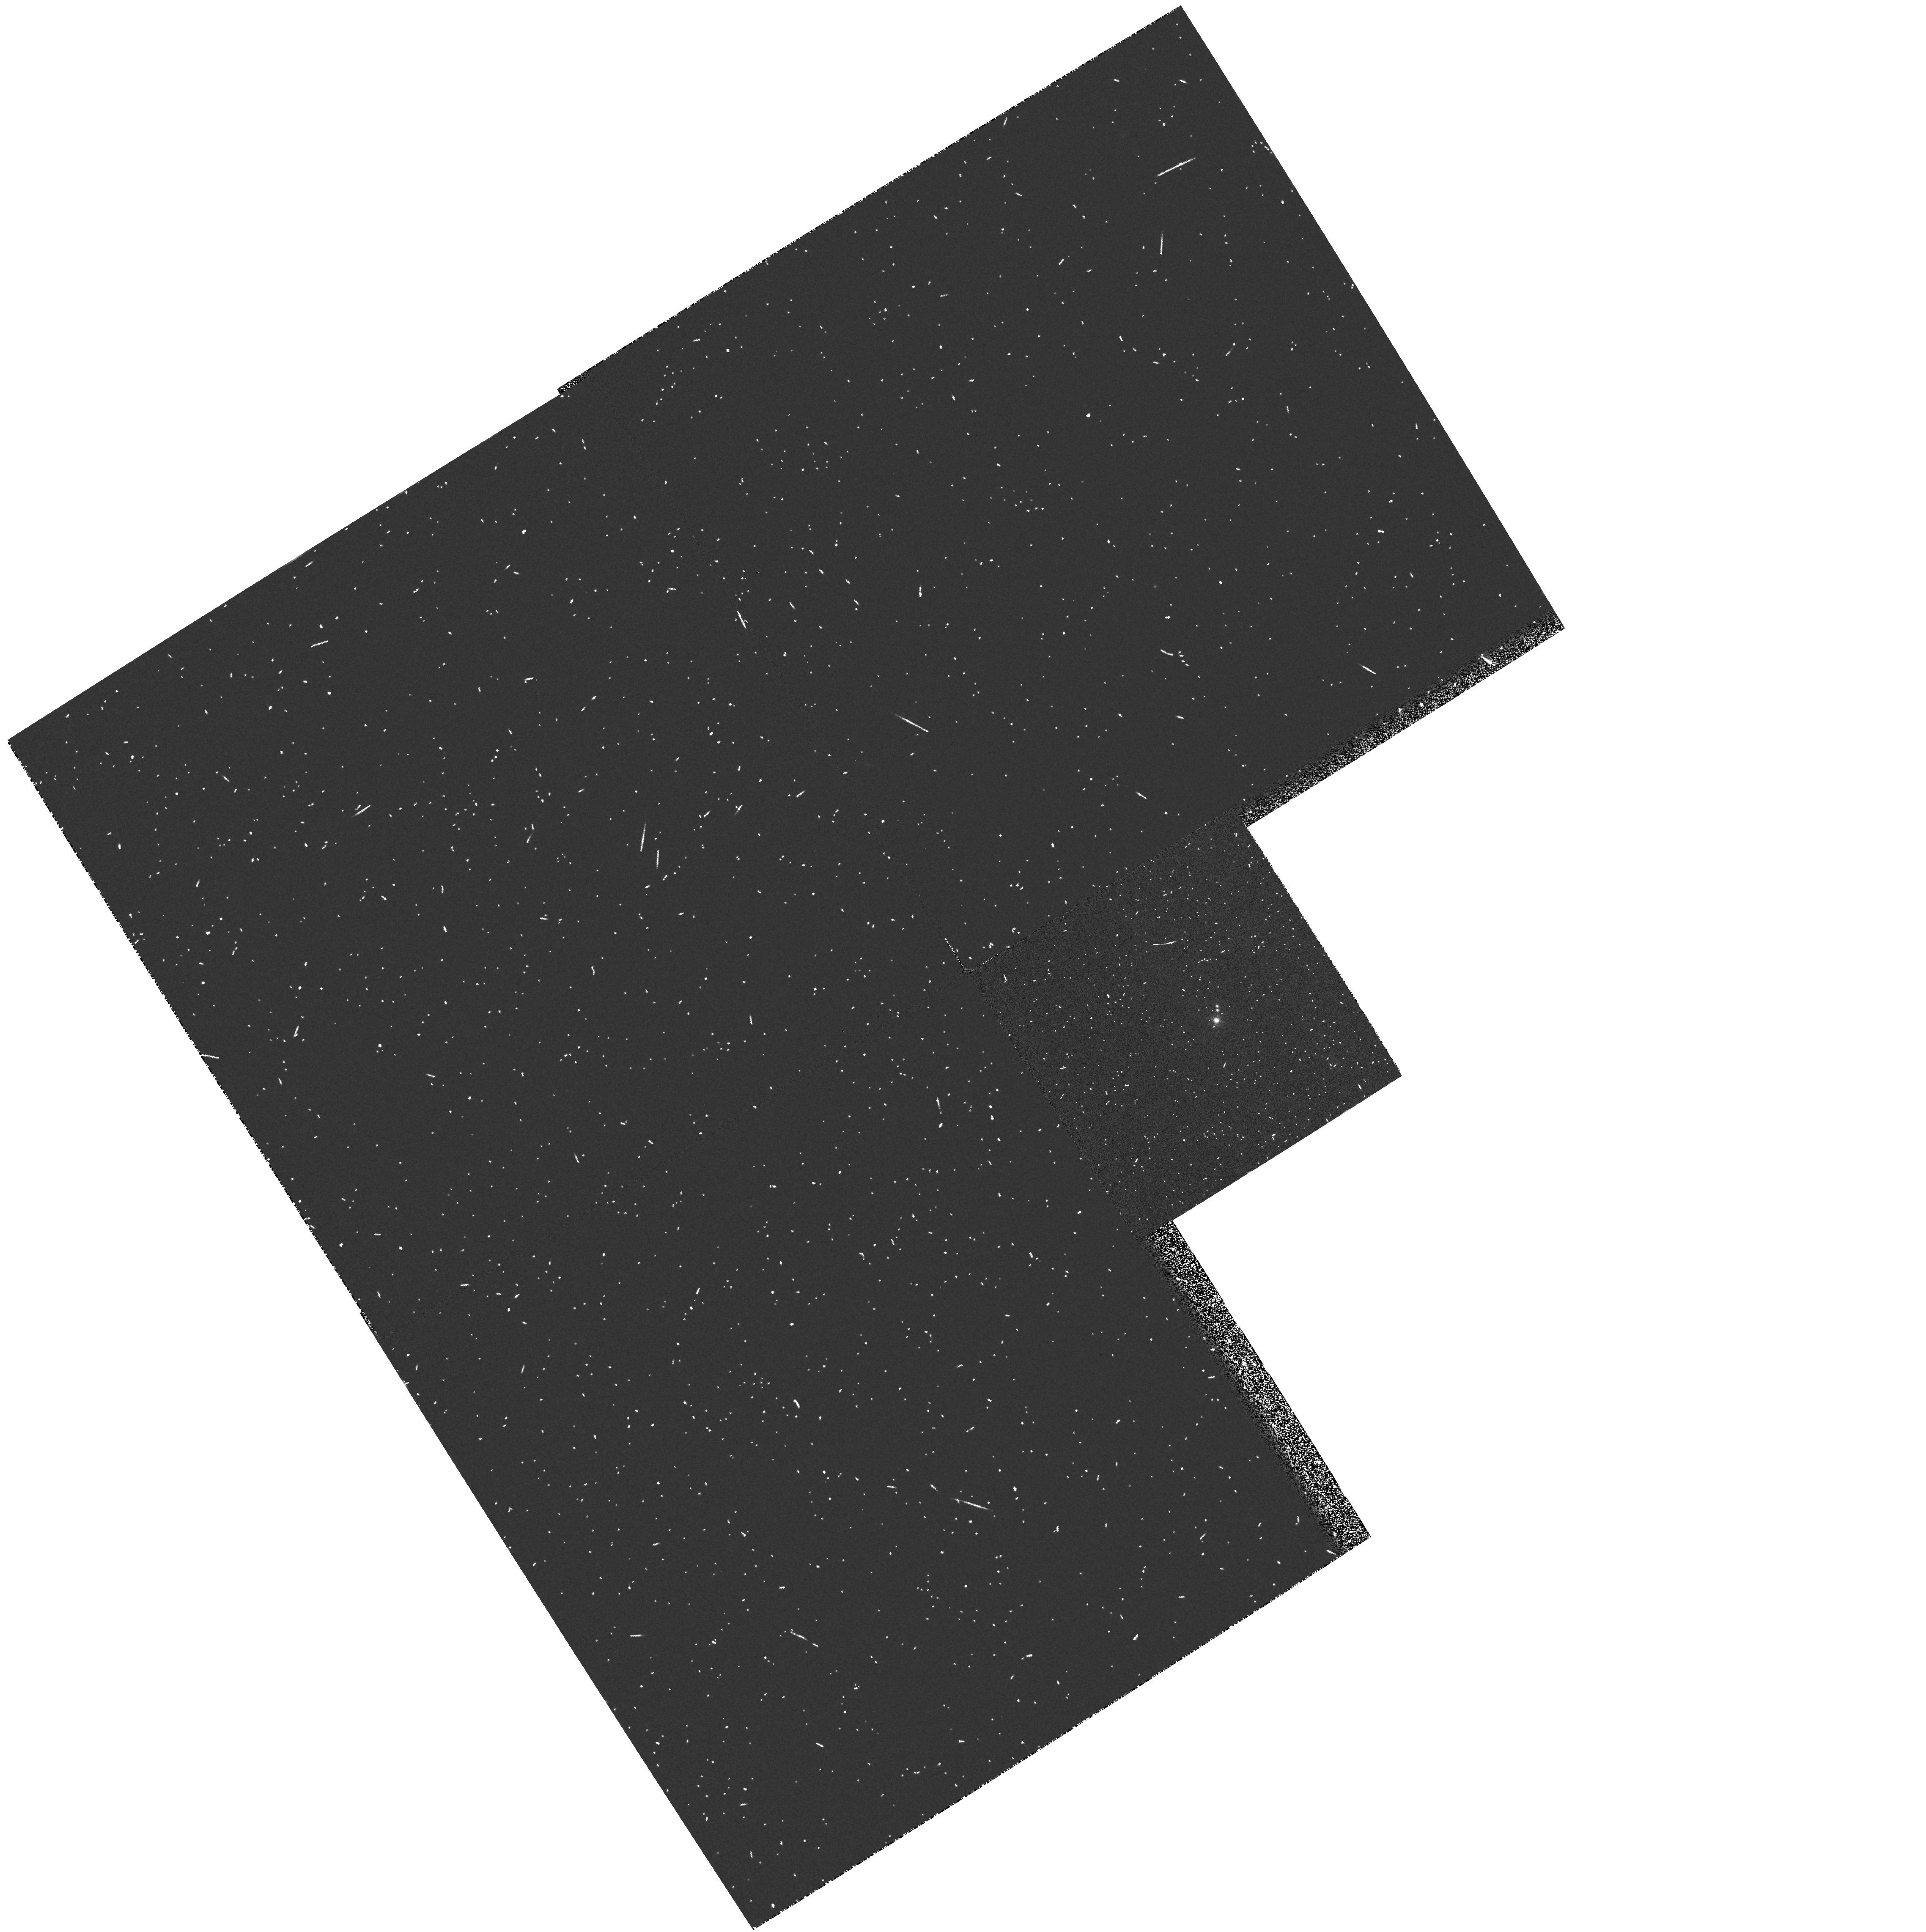
Target: LHS1070
Instrument: WFPC2/PC
Filter: F673N
Exposure: 3 min
Observation ID: hst_6050_01_wfpc2_pc_f673n_u2r001

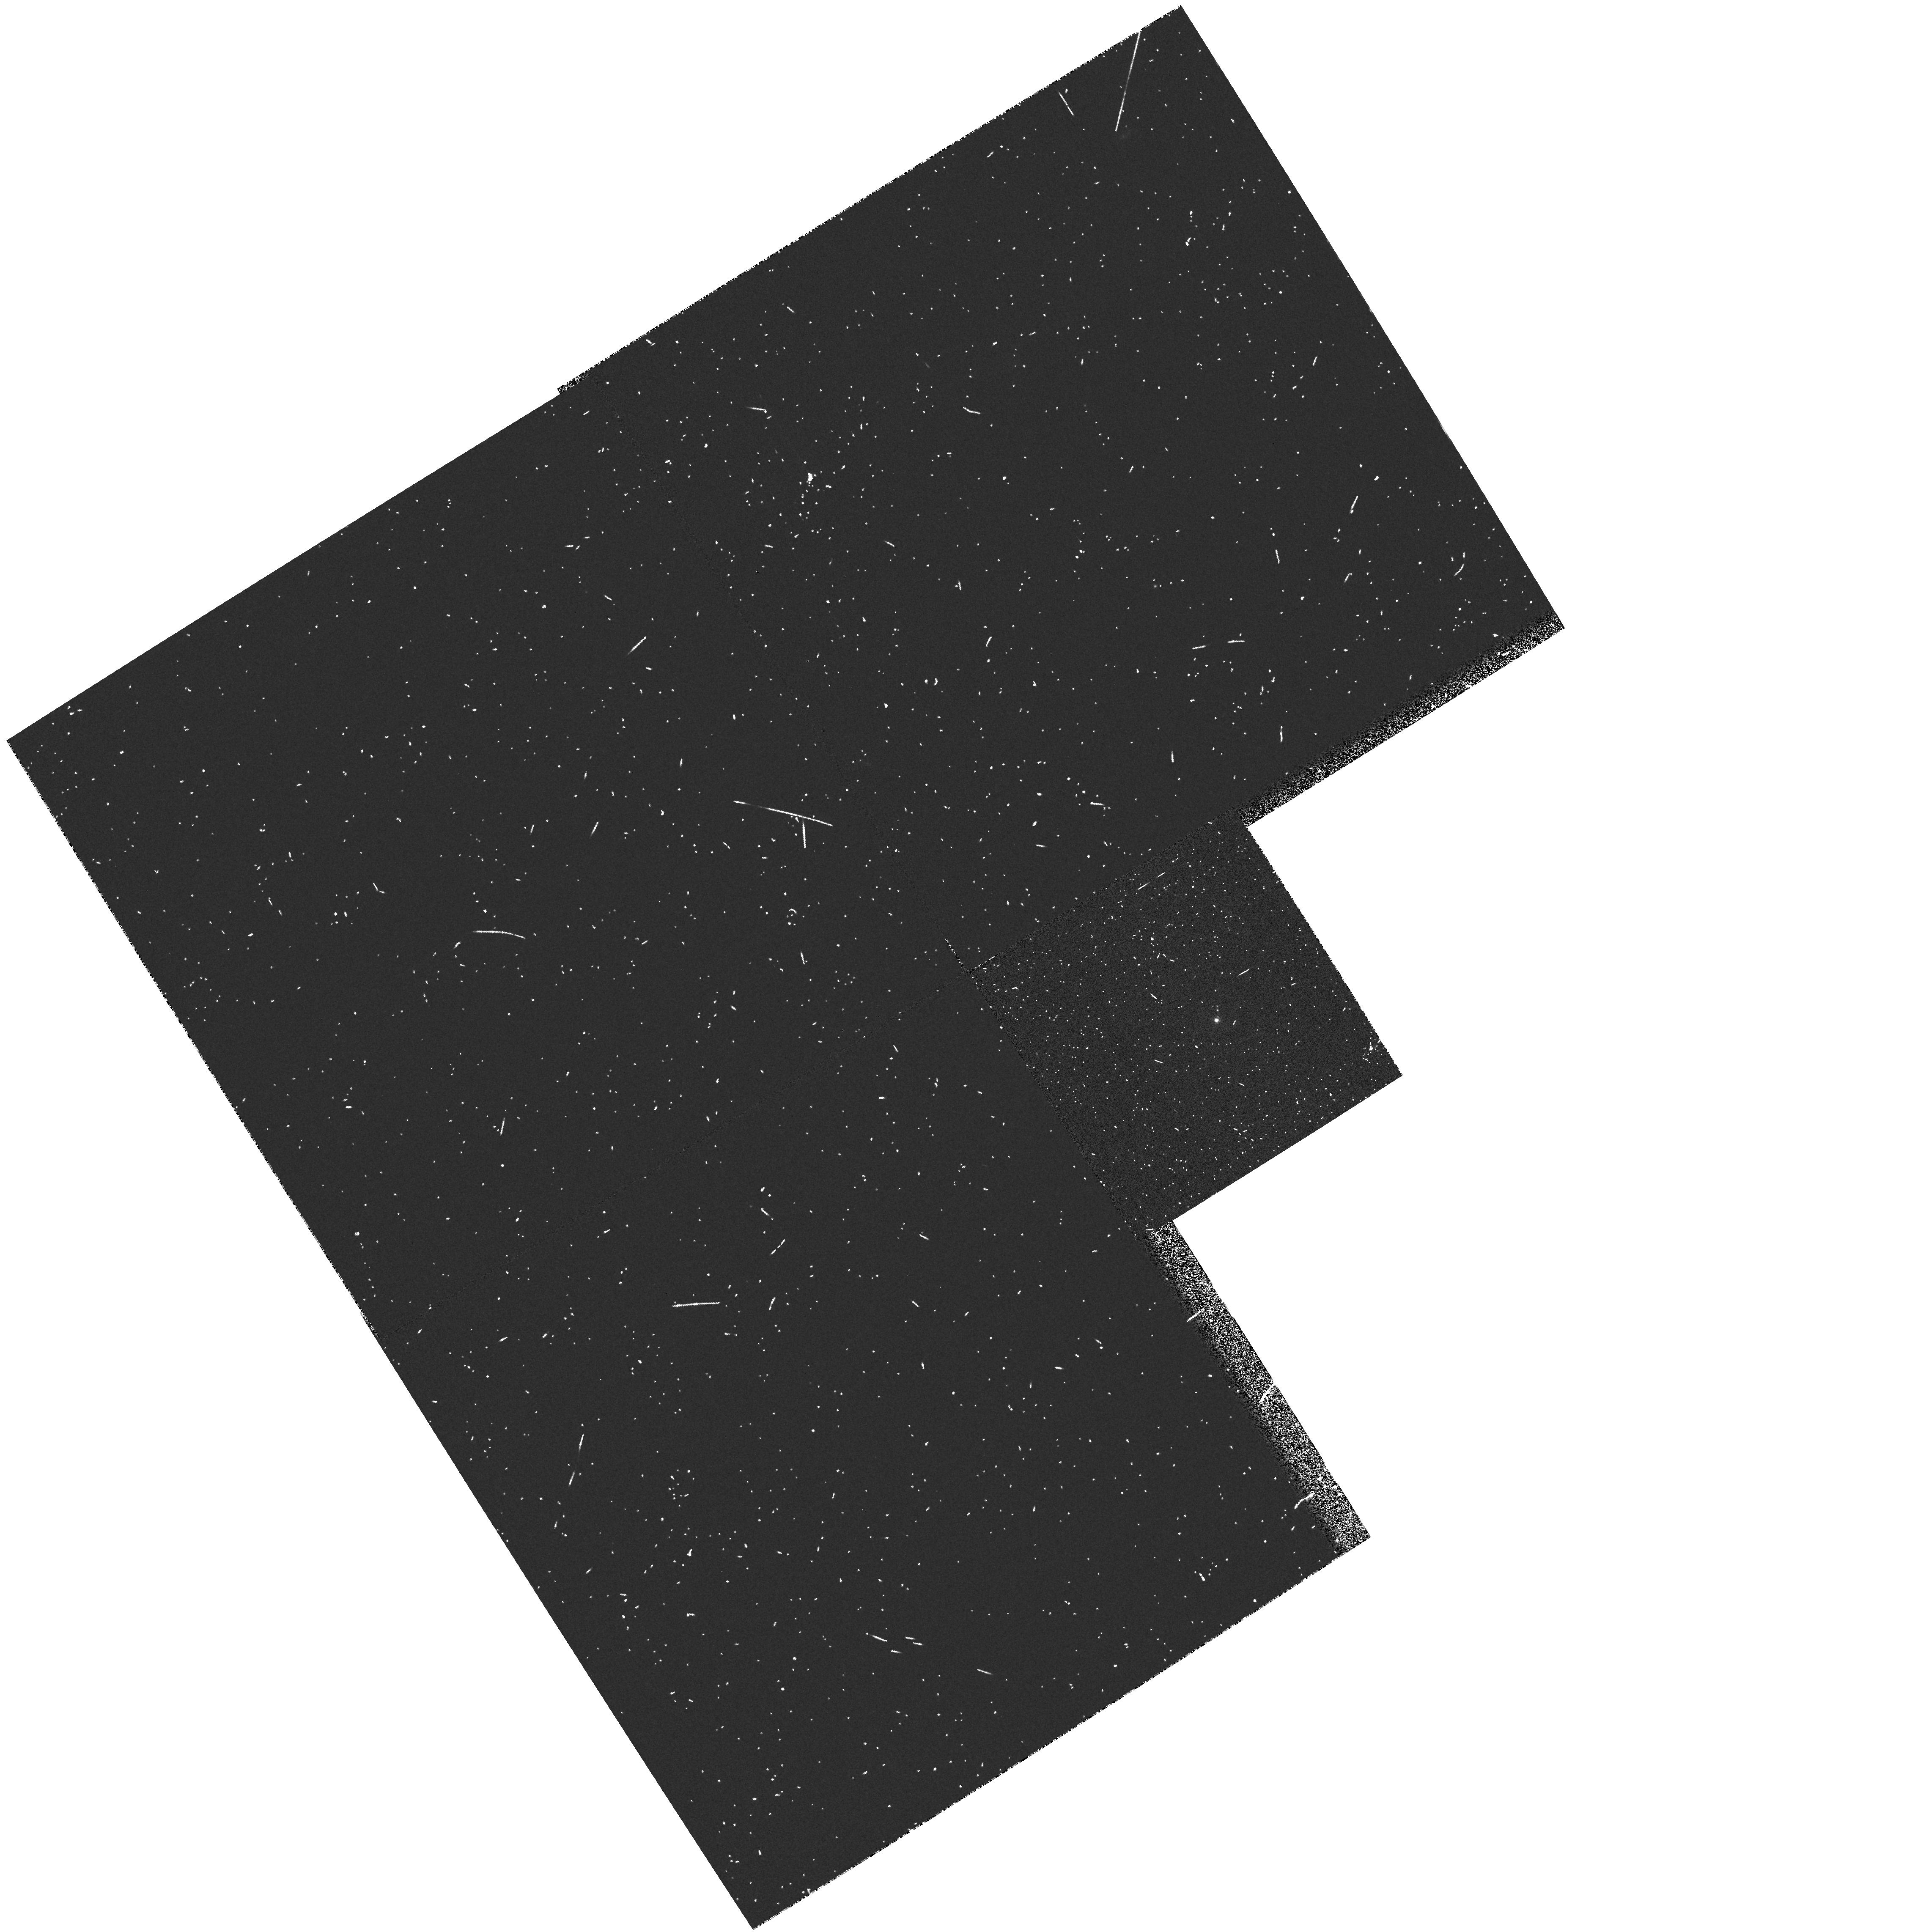
Target: LHS1070
Instrument: WFPC2/PC
Filter: F439W
Exposure: 6 min
Observation ID: hst_6050_01_wfpc2_pc_f439w_u2r001

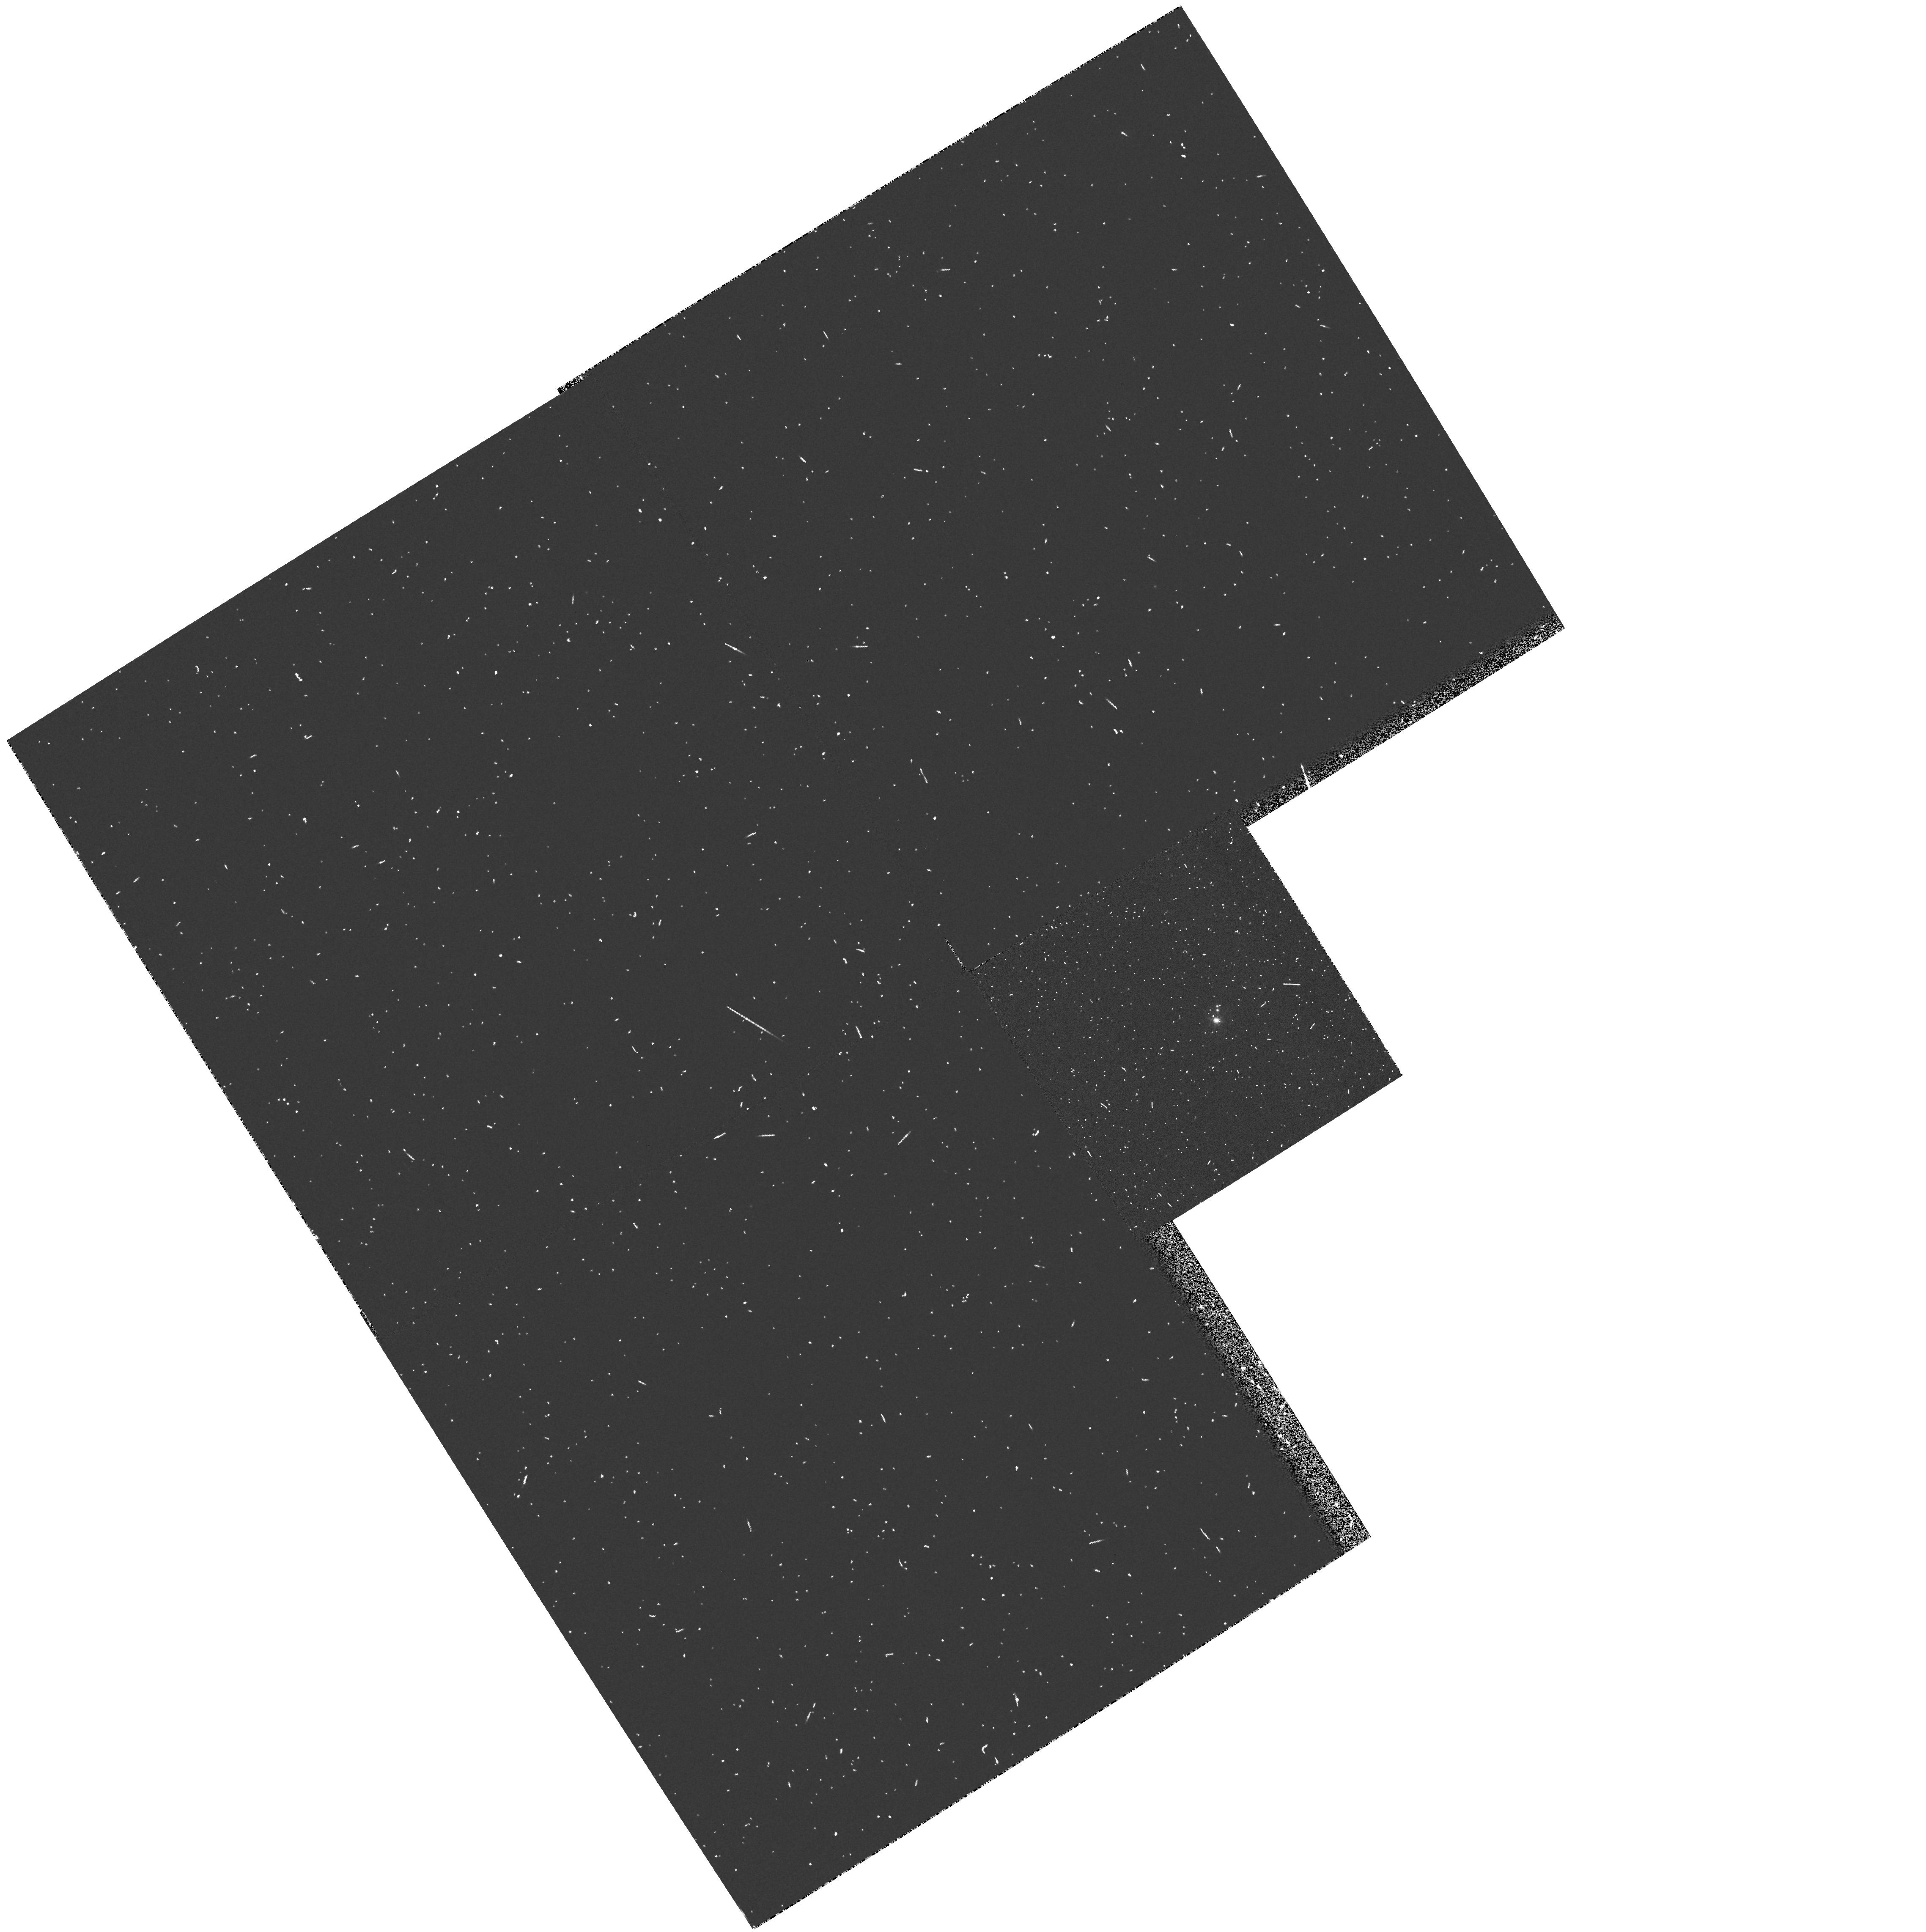
Target: LHS1070
Instrument: WFPC2/PC
Filter: F658N
Exposure: 5 min
Observation ID: hst_6050_01_wfpc2_pc_f658n_u2r001

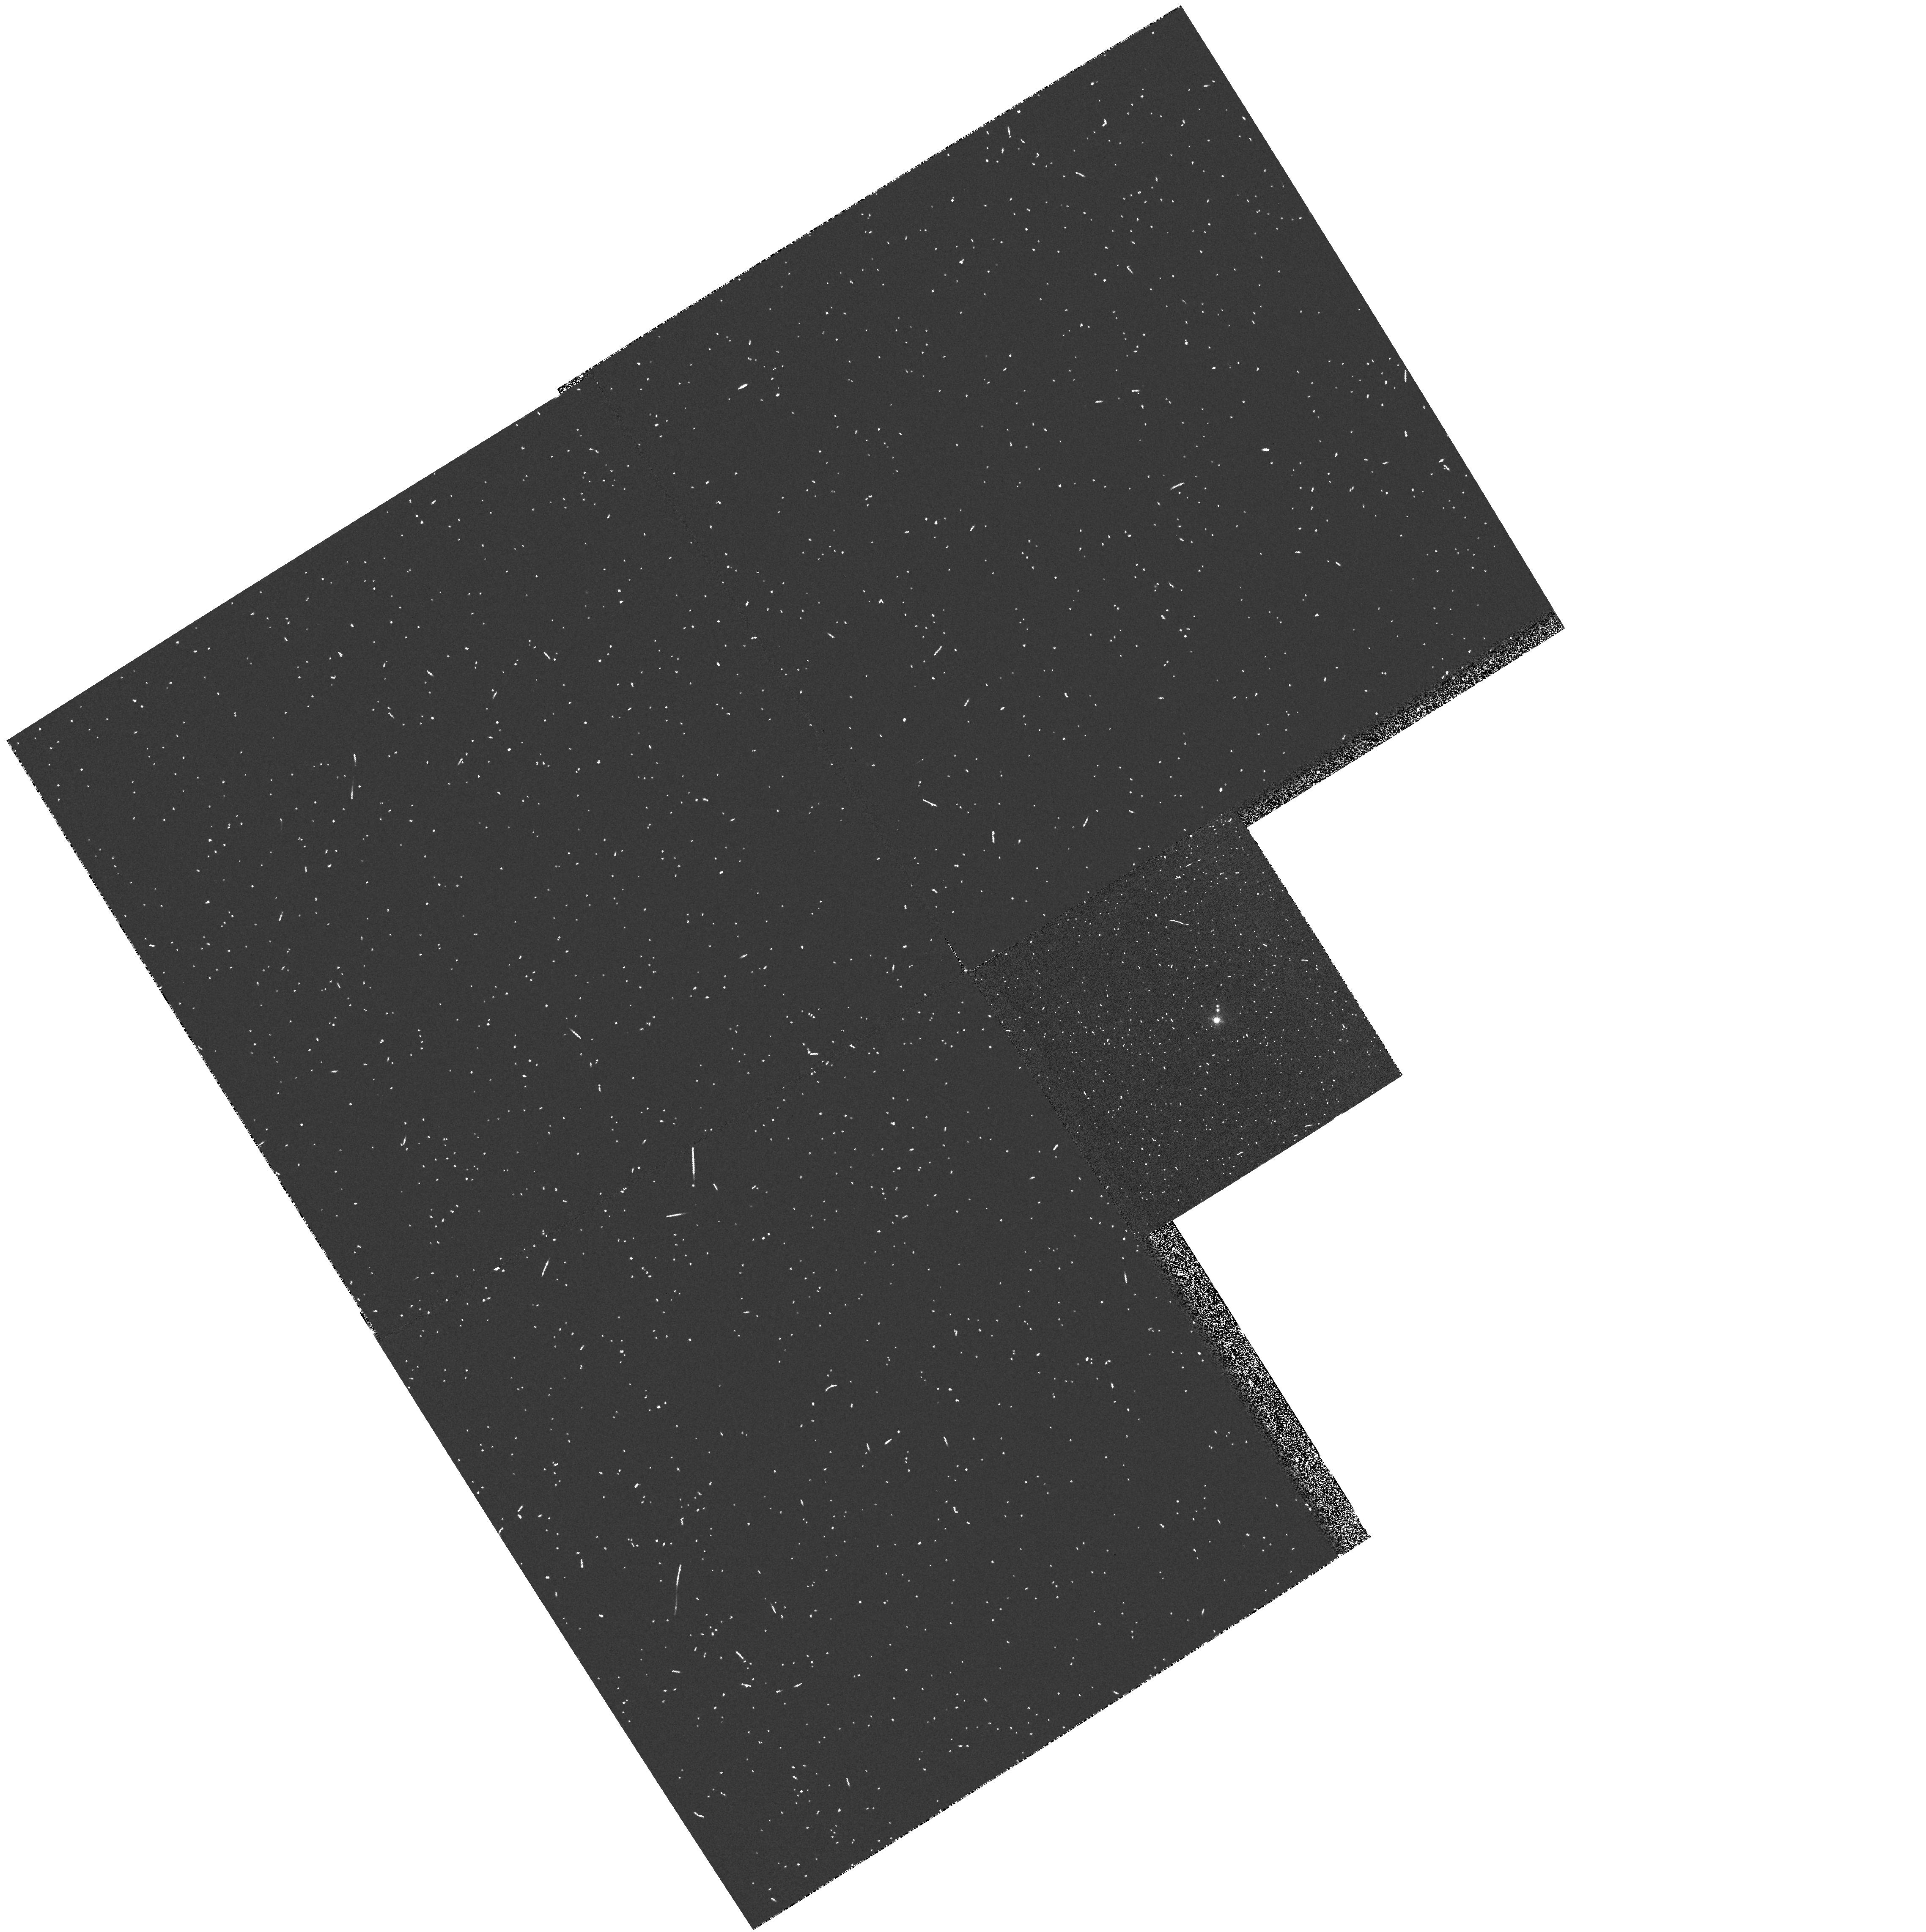
Target: LHS1070
Instrument: WFPC2/PC
Filter: F656N
Exposure: 7 min
Observation ID: hst_6050_01_wfpc2_pc_f656n_u2r001

SPECTROSCOPIC AND PHOTOMETRIC STUDY OF THE VERY LOW MASS TRIPLE SYSTEM LHS 1070 (PI: Leinert, Christoph)

Recently we detected and resolved in the near-infrared two faint components to the nearby low mass star LHS 1070. With their absolute K magnitudes of K_B = 10.4 mag and K_C = 10.8 mag these companions are expected to have masses very close to the hydrogen burning limit of 0.08 M_sun. Since the system is at a distance of only 7.5 pc from the sun, dynamical masses can be determined, and the very low mass companions still are bright enough for detailed study. Thus they provide an excellent if not unique opportunity to better determine the poorly covered transition region from low mass stars to substellar masses. We propose to do so by photometry with the WFPC2 and by spectroscopy with the FOS of all three components of LHS 1070. We want -- to check for substellar masses by searching for the Li 670.8 nm absorption, -- to determine luminosities by photometry and by integrating over spectra, -- to determine effective temperatures from VO and CaH bands, and -- to estimate metallicity and age from Na lines and other spectral features. This should also help to better understand other known very faint objects for which information on mass is not available.